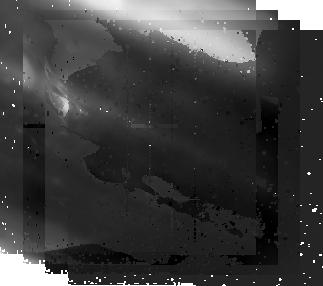
Target: JUPITER-POSTPASSAGE-NICMOS
Instrument: NICMOS/NIC2
Filter: F212N
Exposure: 6 min
Observation ID: nb0607020

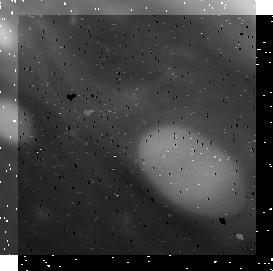
Target: JUPITER-PREPASSAGE-NICMOS
Instrument: NICMOS/NIC1
Filter: F166N
Exposure: 2 min
Observation ID: nb0603050

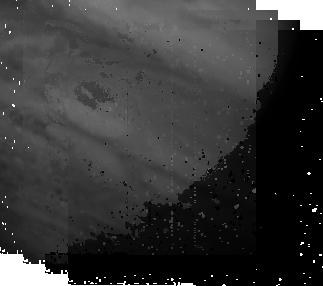
Target: JUPITER-POSTPASSAGE-NICMOS
Instrument: NICMOS/NIC2
Filter: F187N
Exposure: 1 min
Observation ID: nb0607030

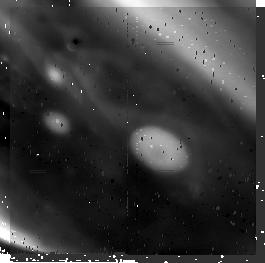
Target: JUPITER-PREPASSAGE-NICMOS
Instrument: NICMOS/NIC2
Filter: F212N
Exposure: 3 min
Observation ID: nb0603090

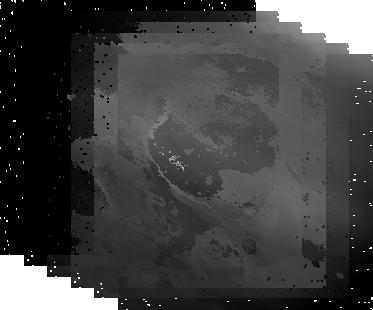
Target: JUPITER-POSTPASSAGE-NICMOS
Instrument: NICMOS/NIC1
Filter: F166N
Exposure: 6 min
Observation ID: nb0607010

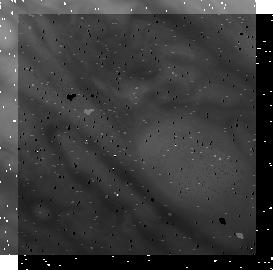
Target: JUPITER-PREPASSAGE-NICMOS
Instrument: NICMOS/NIC1
Filter: F187N
Exposure: 1 min
Observation ID: nb0603060

2008 Passage of Jupiters Great Red Spot and Oval BA (PI: Simon, Amy)

Jupiter's largest anticyclonic storm, the Great Red Spot (GRS), drifts slowly westward relative to the radio rotation rate of the planet (System III W. longitude). In contrast, the next largest storm, Oval BA (a.k.a. the Little Red Spot or LRS), drifts slowly eastward. The relative drift of the two is approximately 0.5 deg/day, resulting in a passage of the storms every two years. The GRS sits at ~22 deg. S planetographic latitude, while the LRS resides at ~33 deg. S latitude. Both vortices deflect nearby eastward and westward winds jets around their periphery, and are somewhat confined to their latitude bands by the alternating, and nearly constant, zonal wind field. However, they do oscillate slightly in latitude, particularly near the times of a passage, in part because the deflected wind jets push to keep the spots separated. It is during these passages that the LRS, and its predecessor white ovals, is most likely to show changes in size and morphology, which are related to the internal wind fields and regulate the vertical cloud structure of the vortex. For example, GRS passages in 1998 and 2000 preceded the merger of the three white ovals into the single large Oval BA, after the ovals and intervening cyclonic cells were deflected by the GRS. We propose to study the 2008 passage to look for changes in internal vortex winds, nearby zonal winds and vortex upper cloud structure, particularly in particle size and opacity, using five orbits of WFPC2 and two orbits of NICMOS. These data will be combined with a multitude of planned ground-based coverage to offer an unprecedented view of a GRS/Oval passage, which will give insight on cloud structure, dynamics, and possibly even water abundance below the cloud decks (water abundance governs the distance of interaction between the two spots). HST is required to provide adequate spatial resolution and wavelength coverage while observing the passage. The 2008 passage is expected to be especially important, as Jupiter underwent a global upheaval in 2007, with disturbances near the GRS and LRS. This upheaval began after the normal Cycle 16 proposal deadline, raising the priority of these observations enough to warrant a request for HST time.